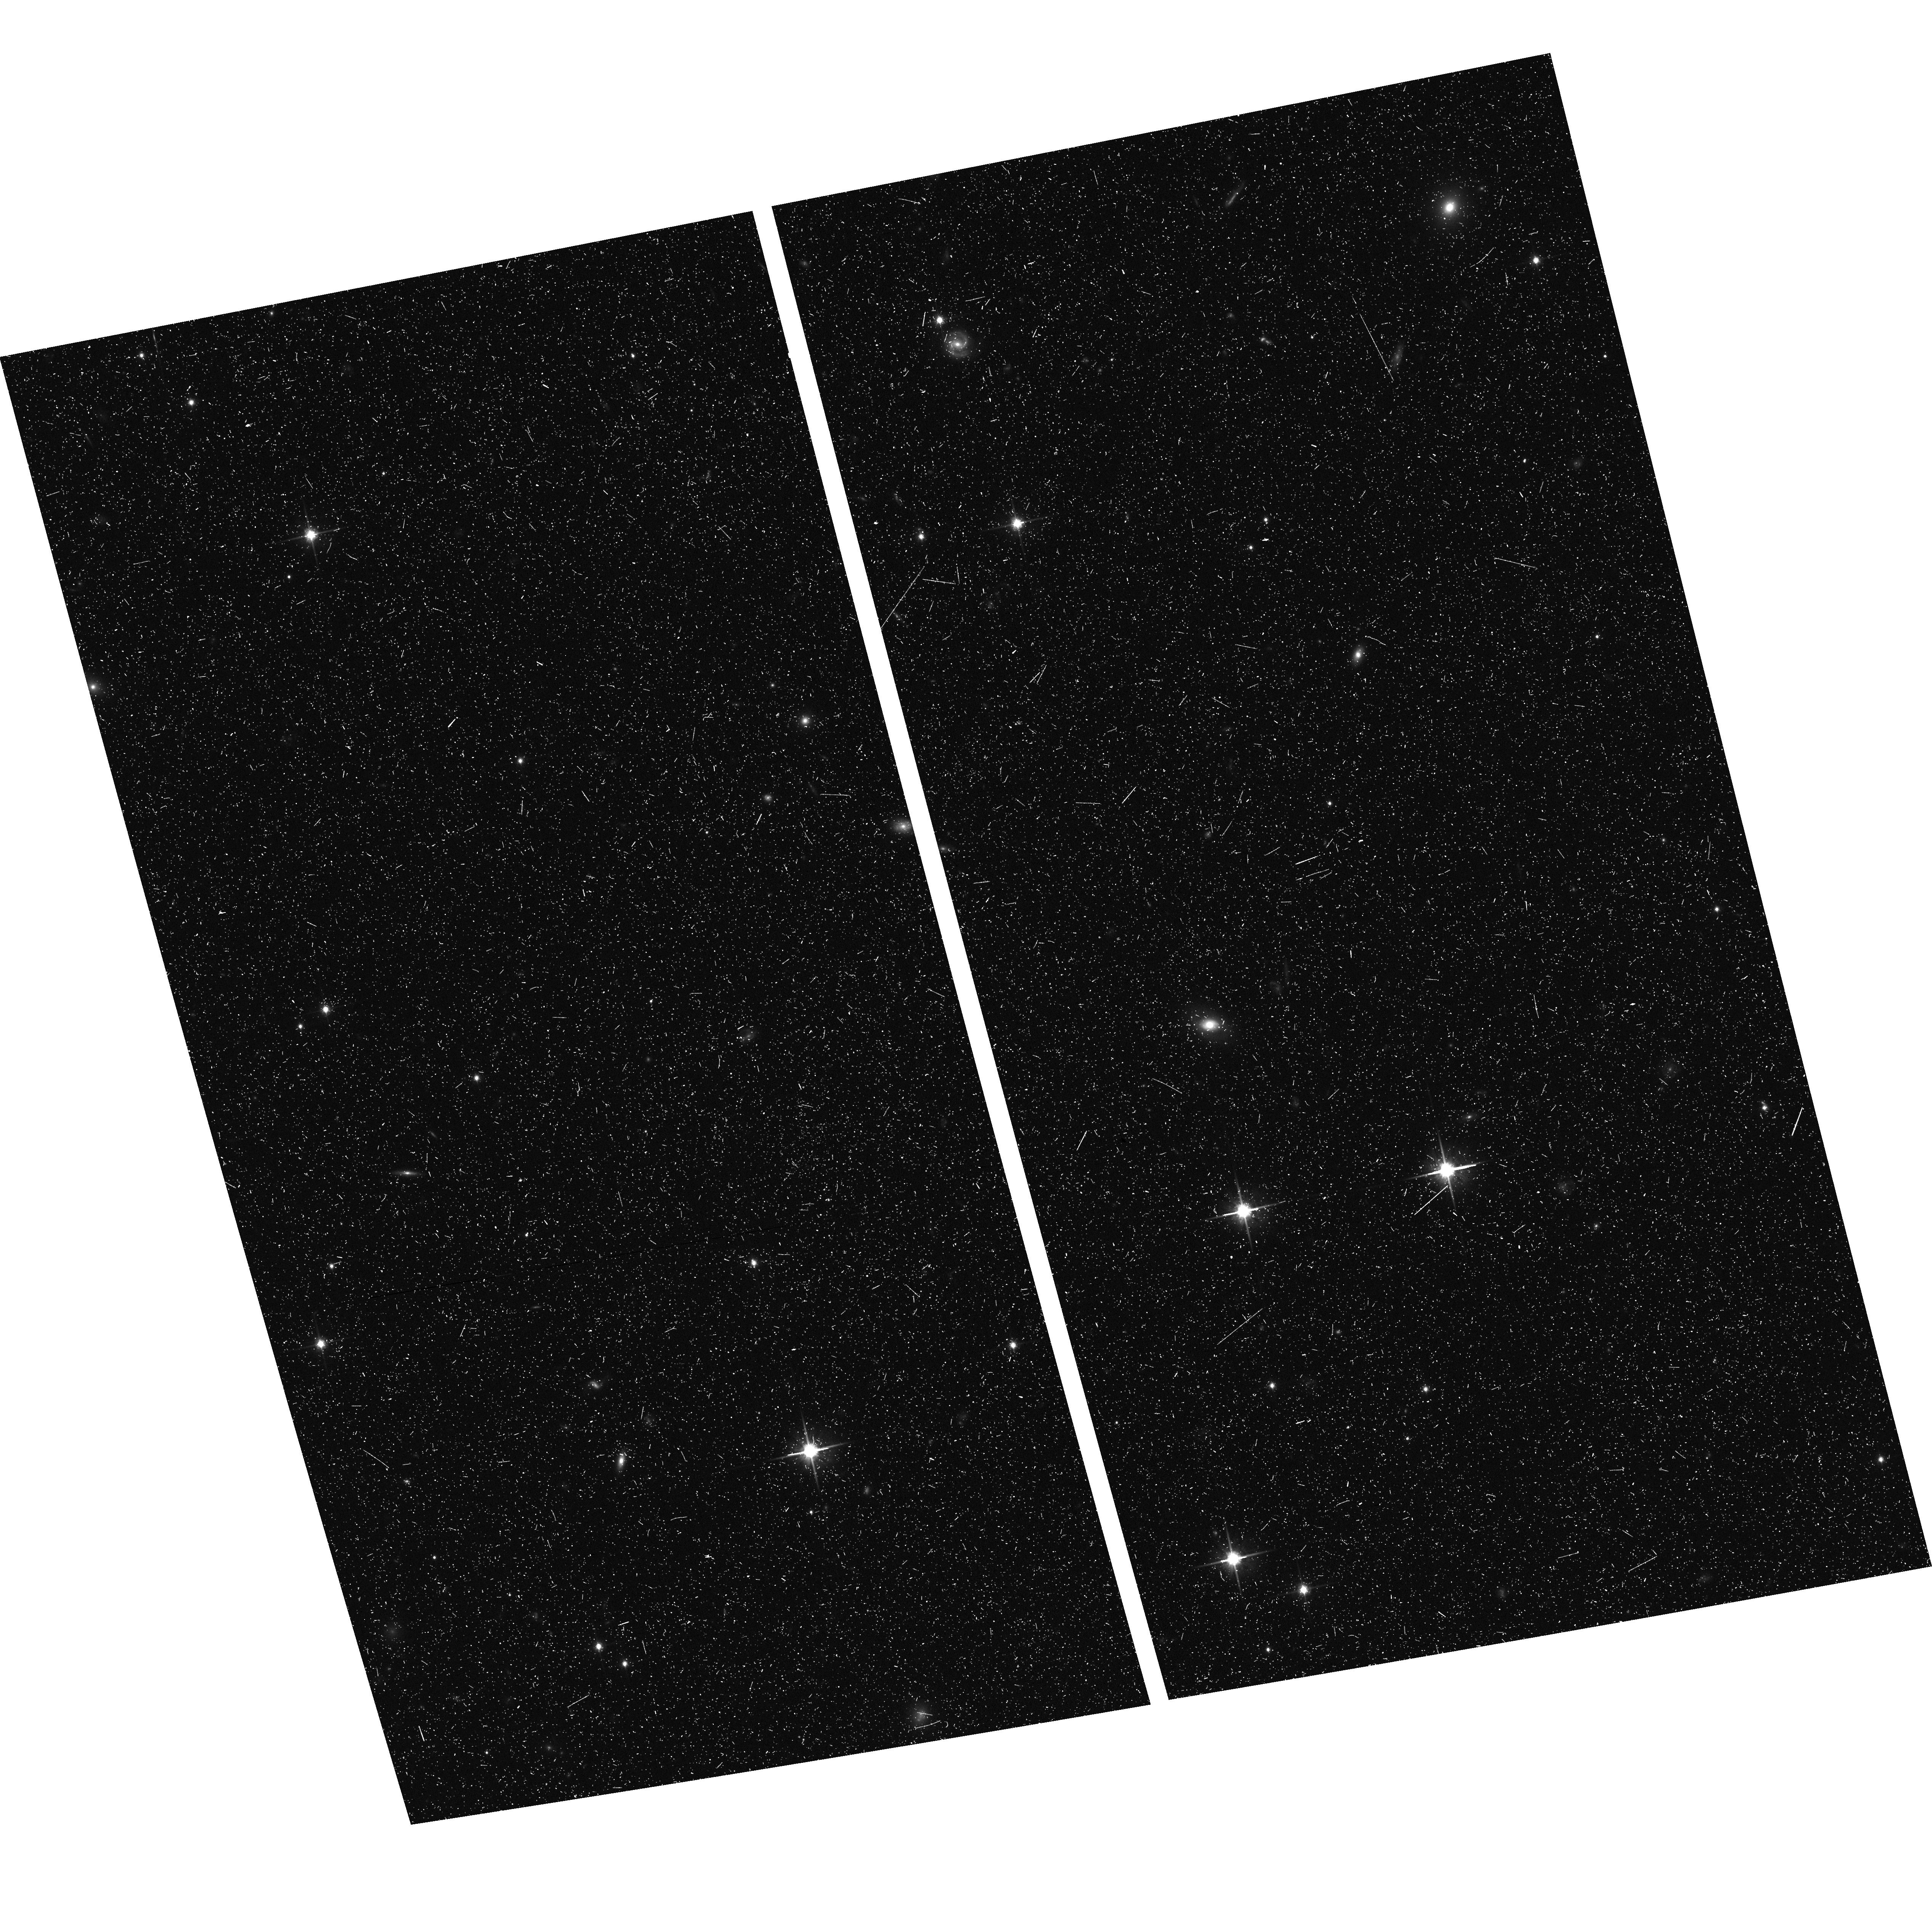
Target: field at RA 18.516°, Dec 38.200°. Instrument: ACS/WFC. Filter: F814W. Exposure: 20 min. Observation ID: hst_16686_53_acs_wfc_f814w_jem653

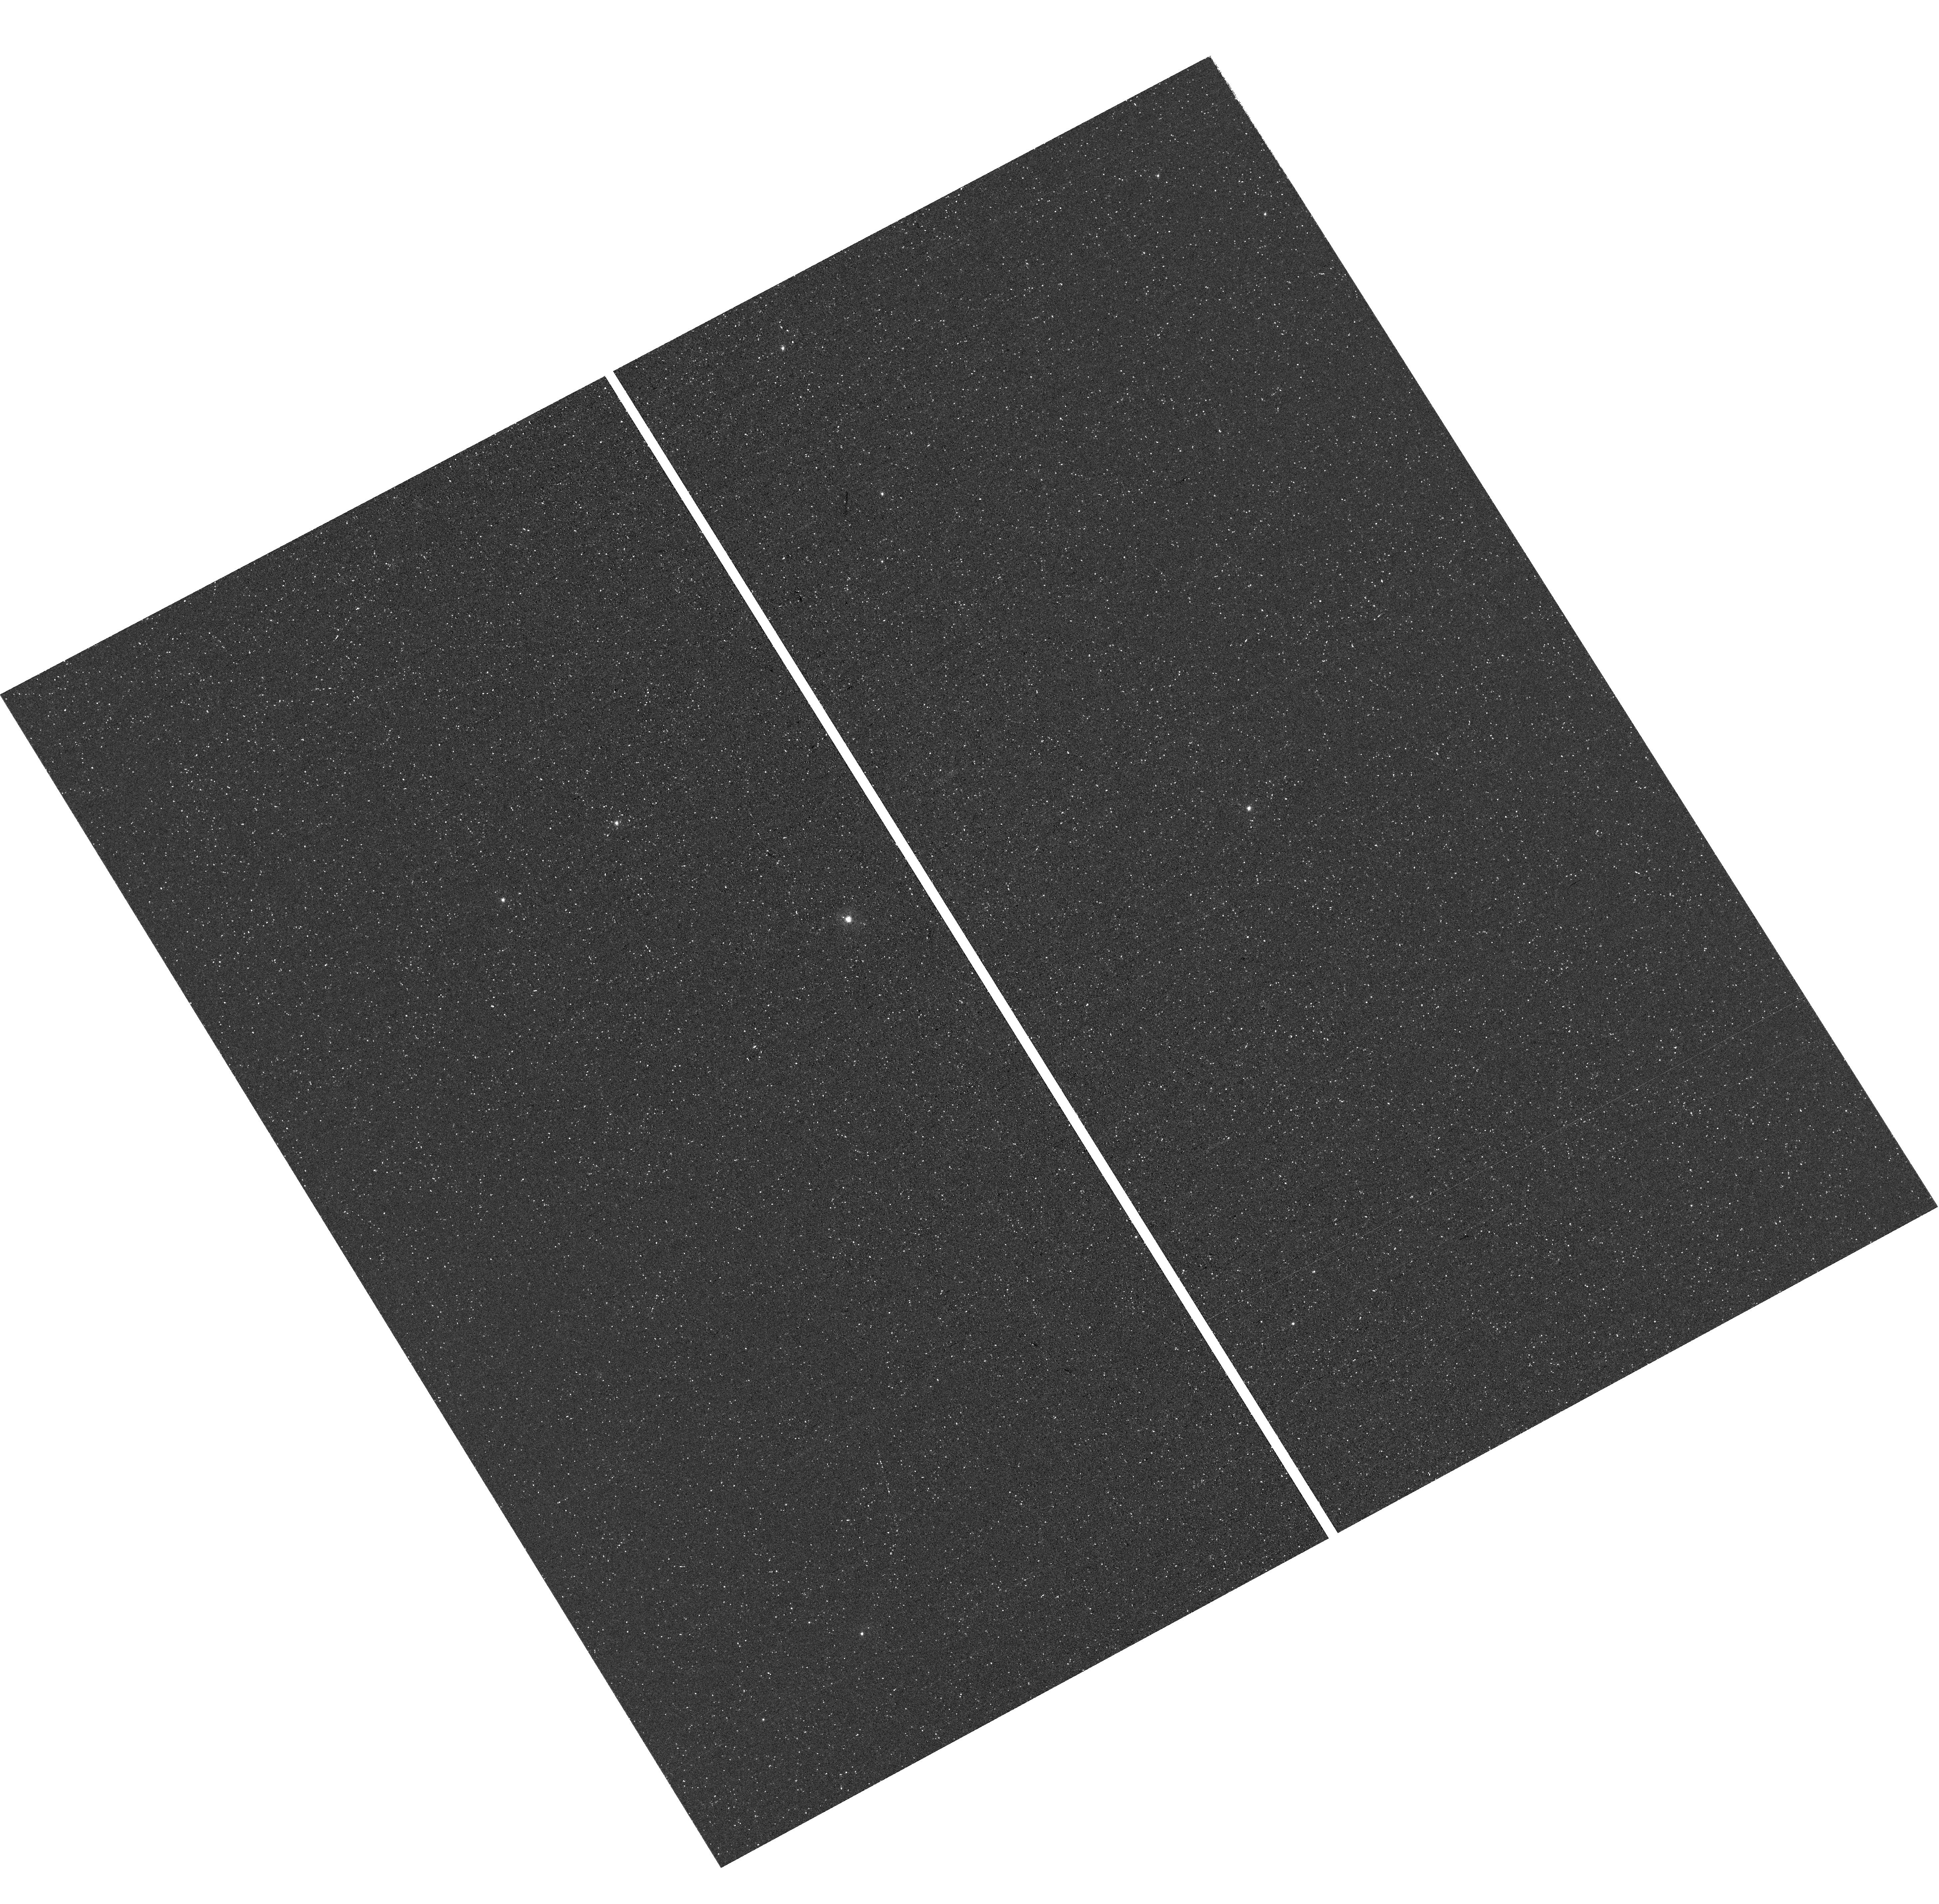
Target: ANDROMEDA-XXVIII. Instrument: WFC3/UVIS. Filter: F395N. Exposure: 1.5 h. Observation ID: hst_16686_13_wfc3_uvis_f395n_iem613

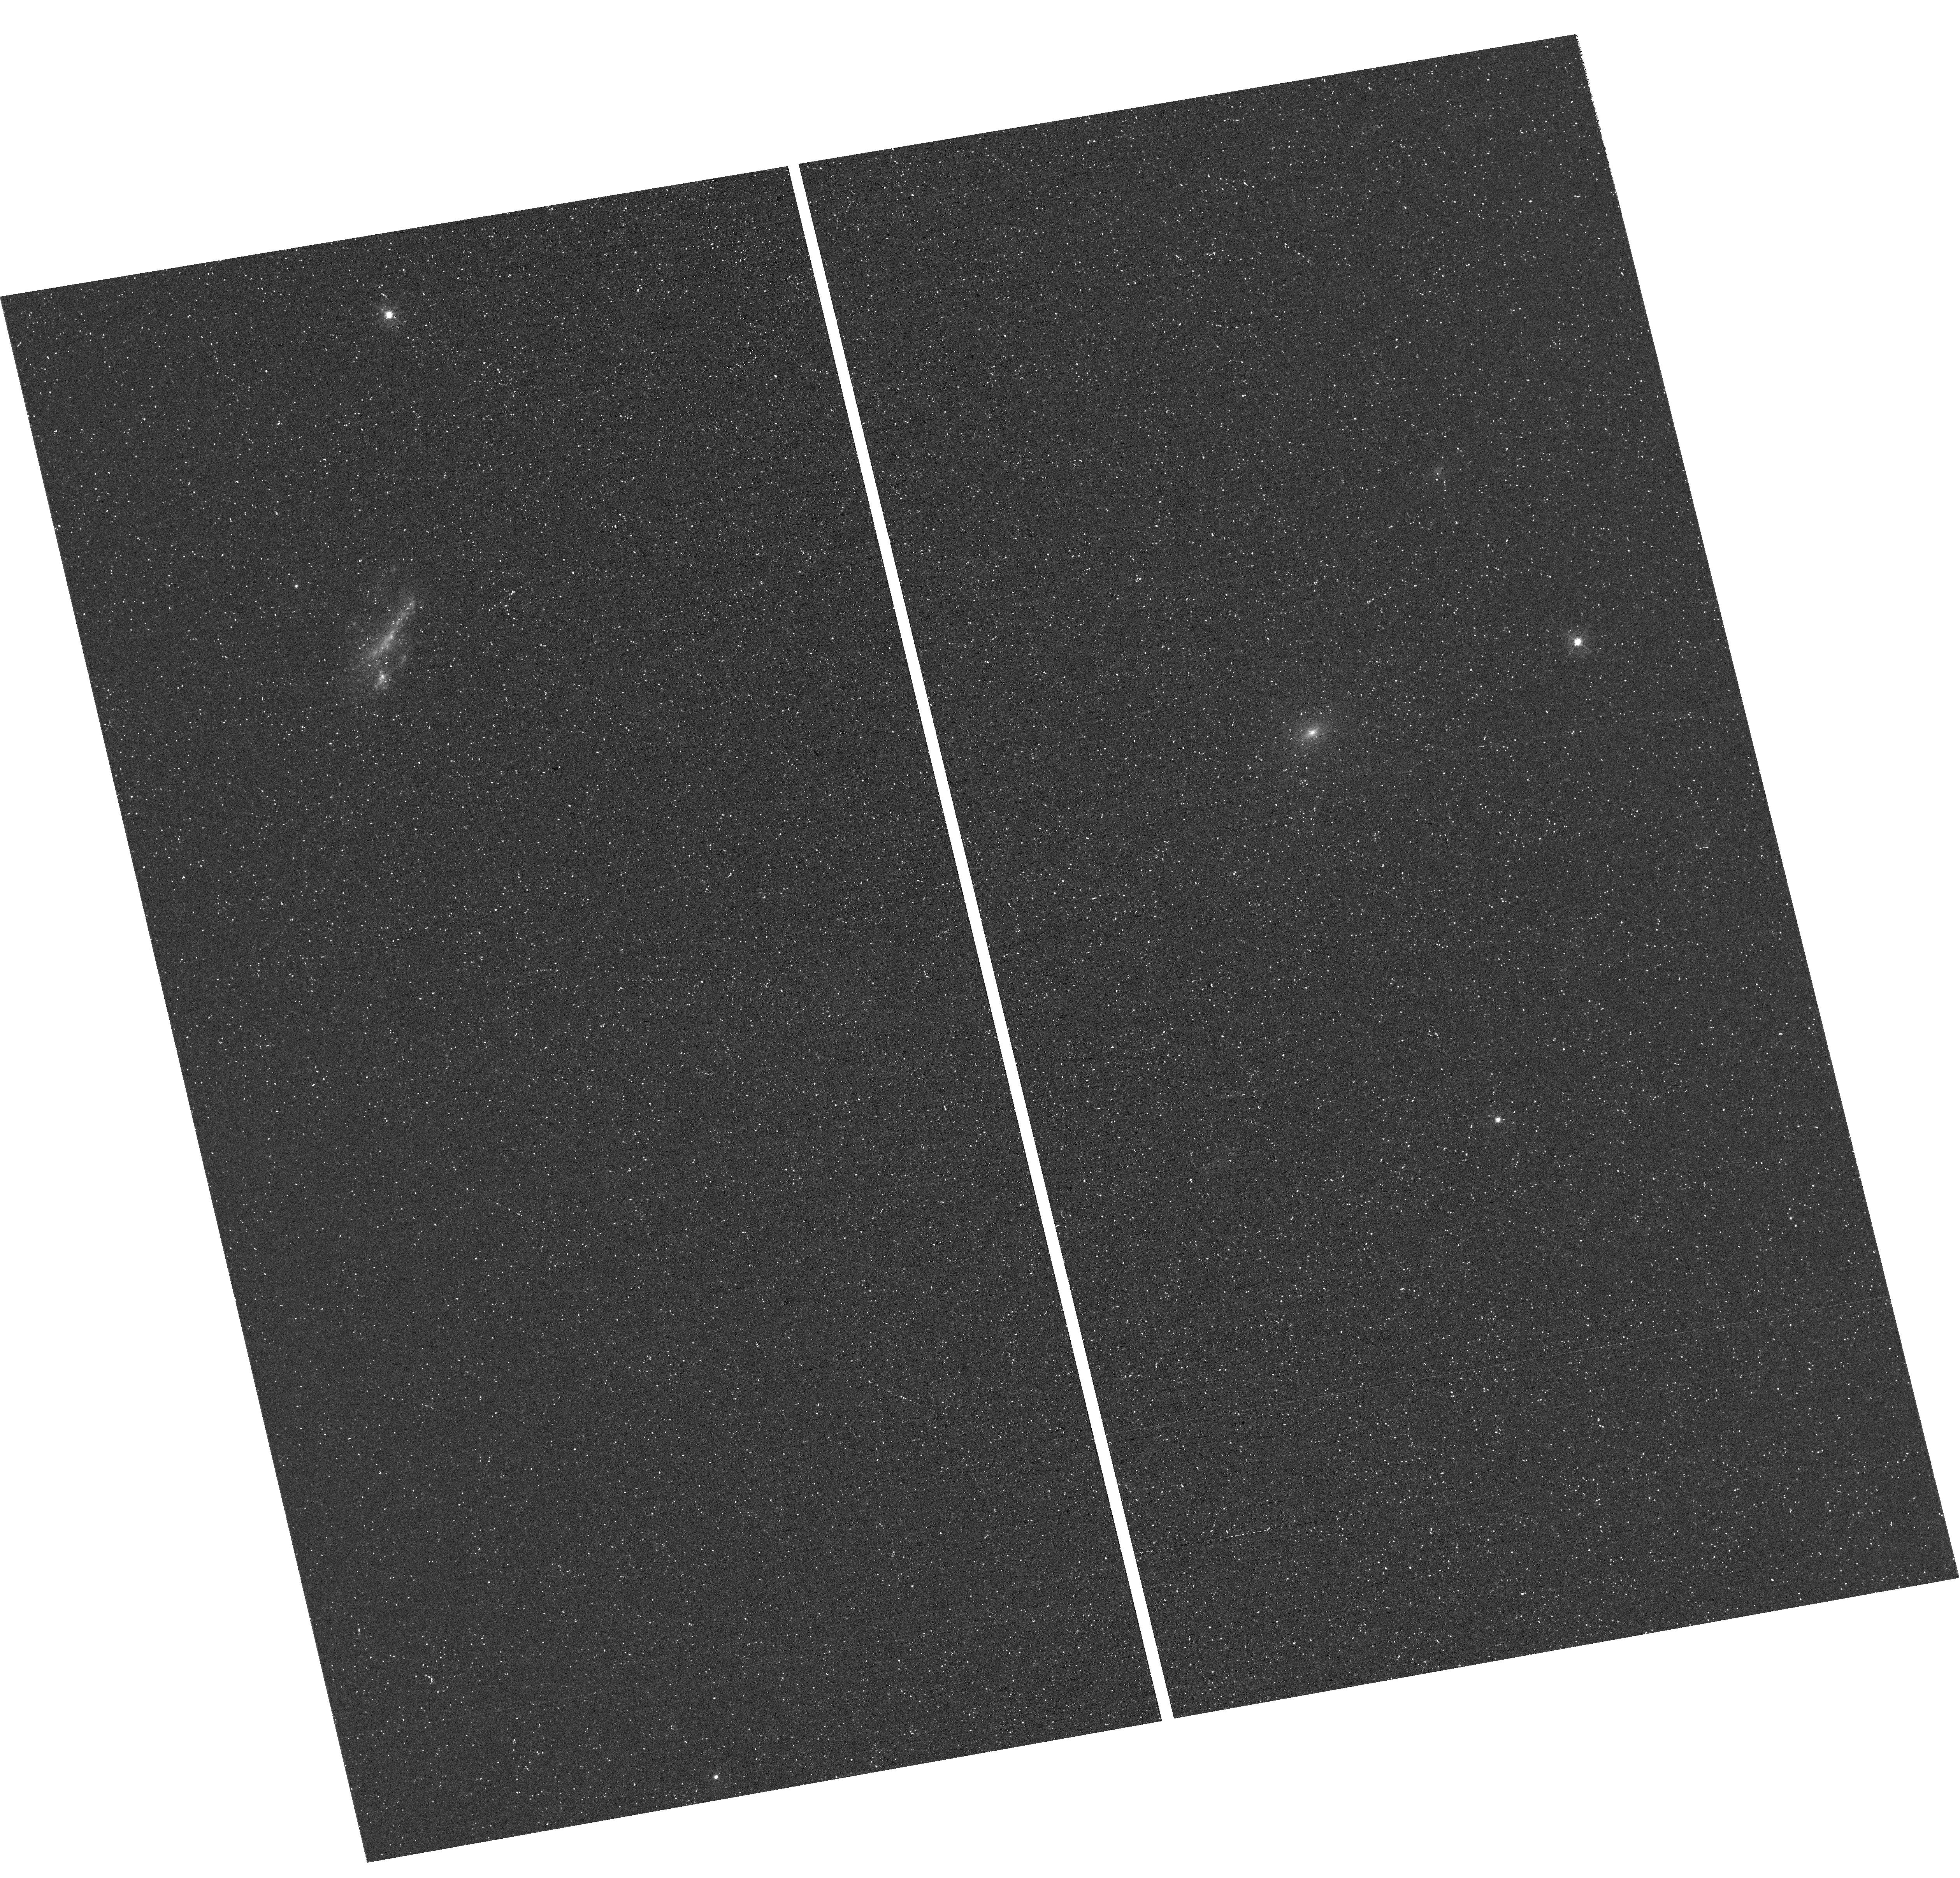
Target: ANDROMEDA-XVI. Instrument: WFC3/UVIS. Filter: F395N. Exposure: 1.5 h. Observation ID: hst_16686_08_wfc3_uvis_f395n_iem608

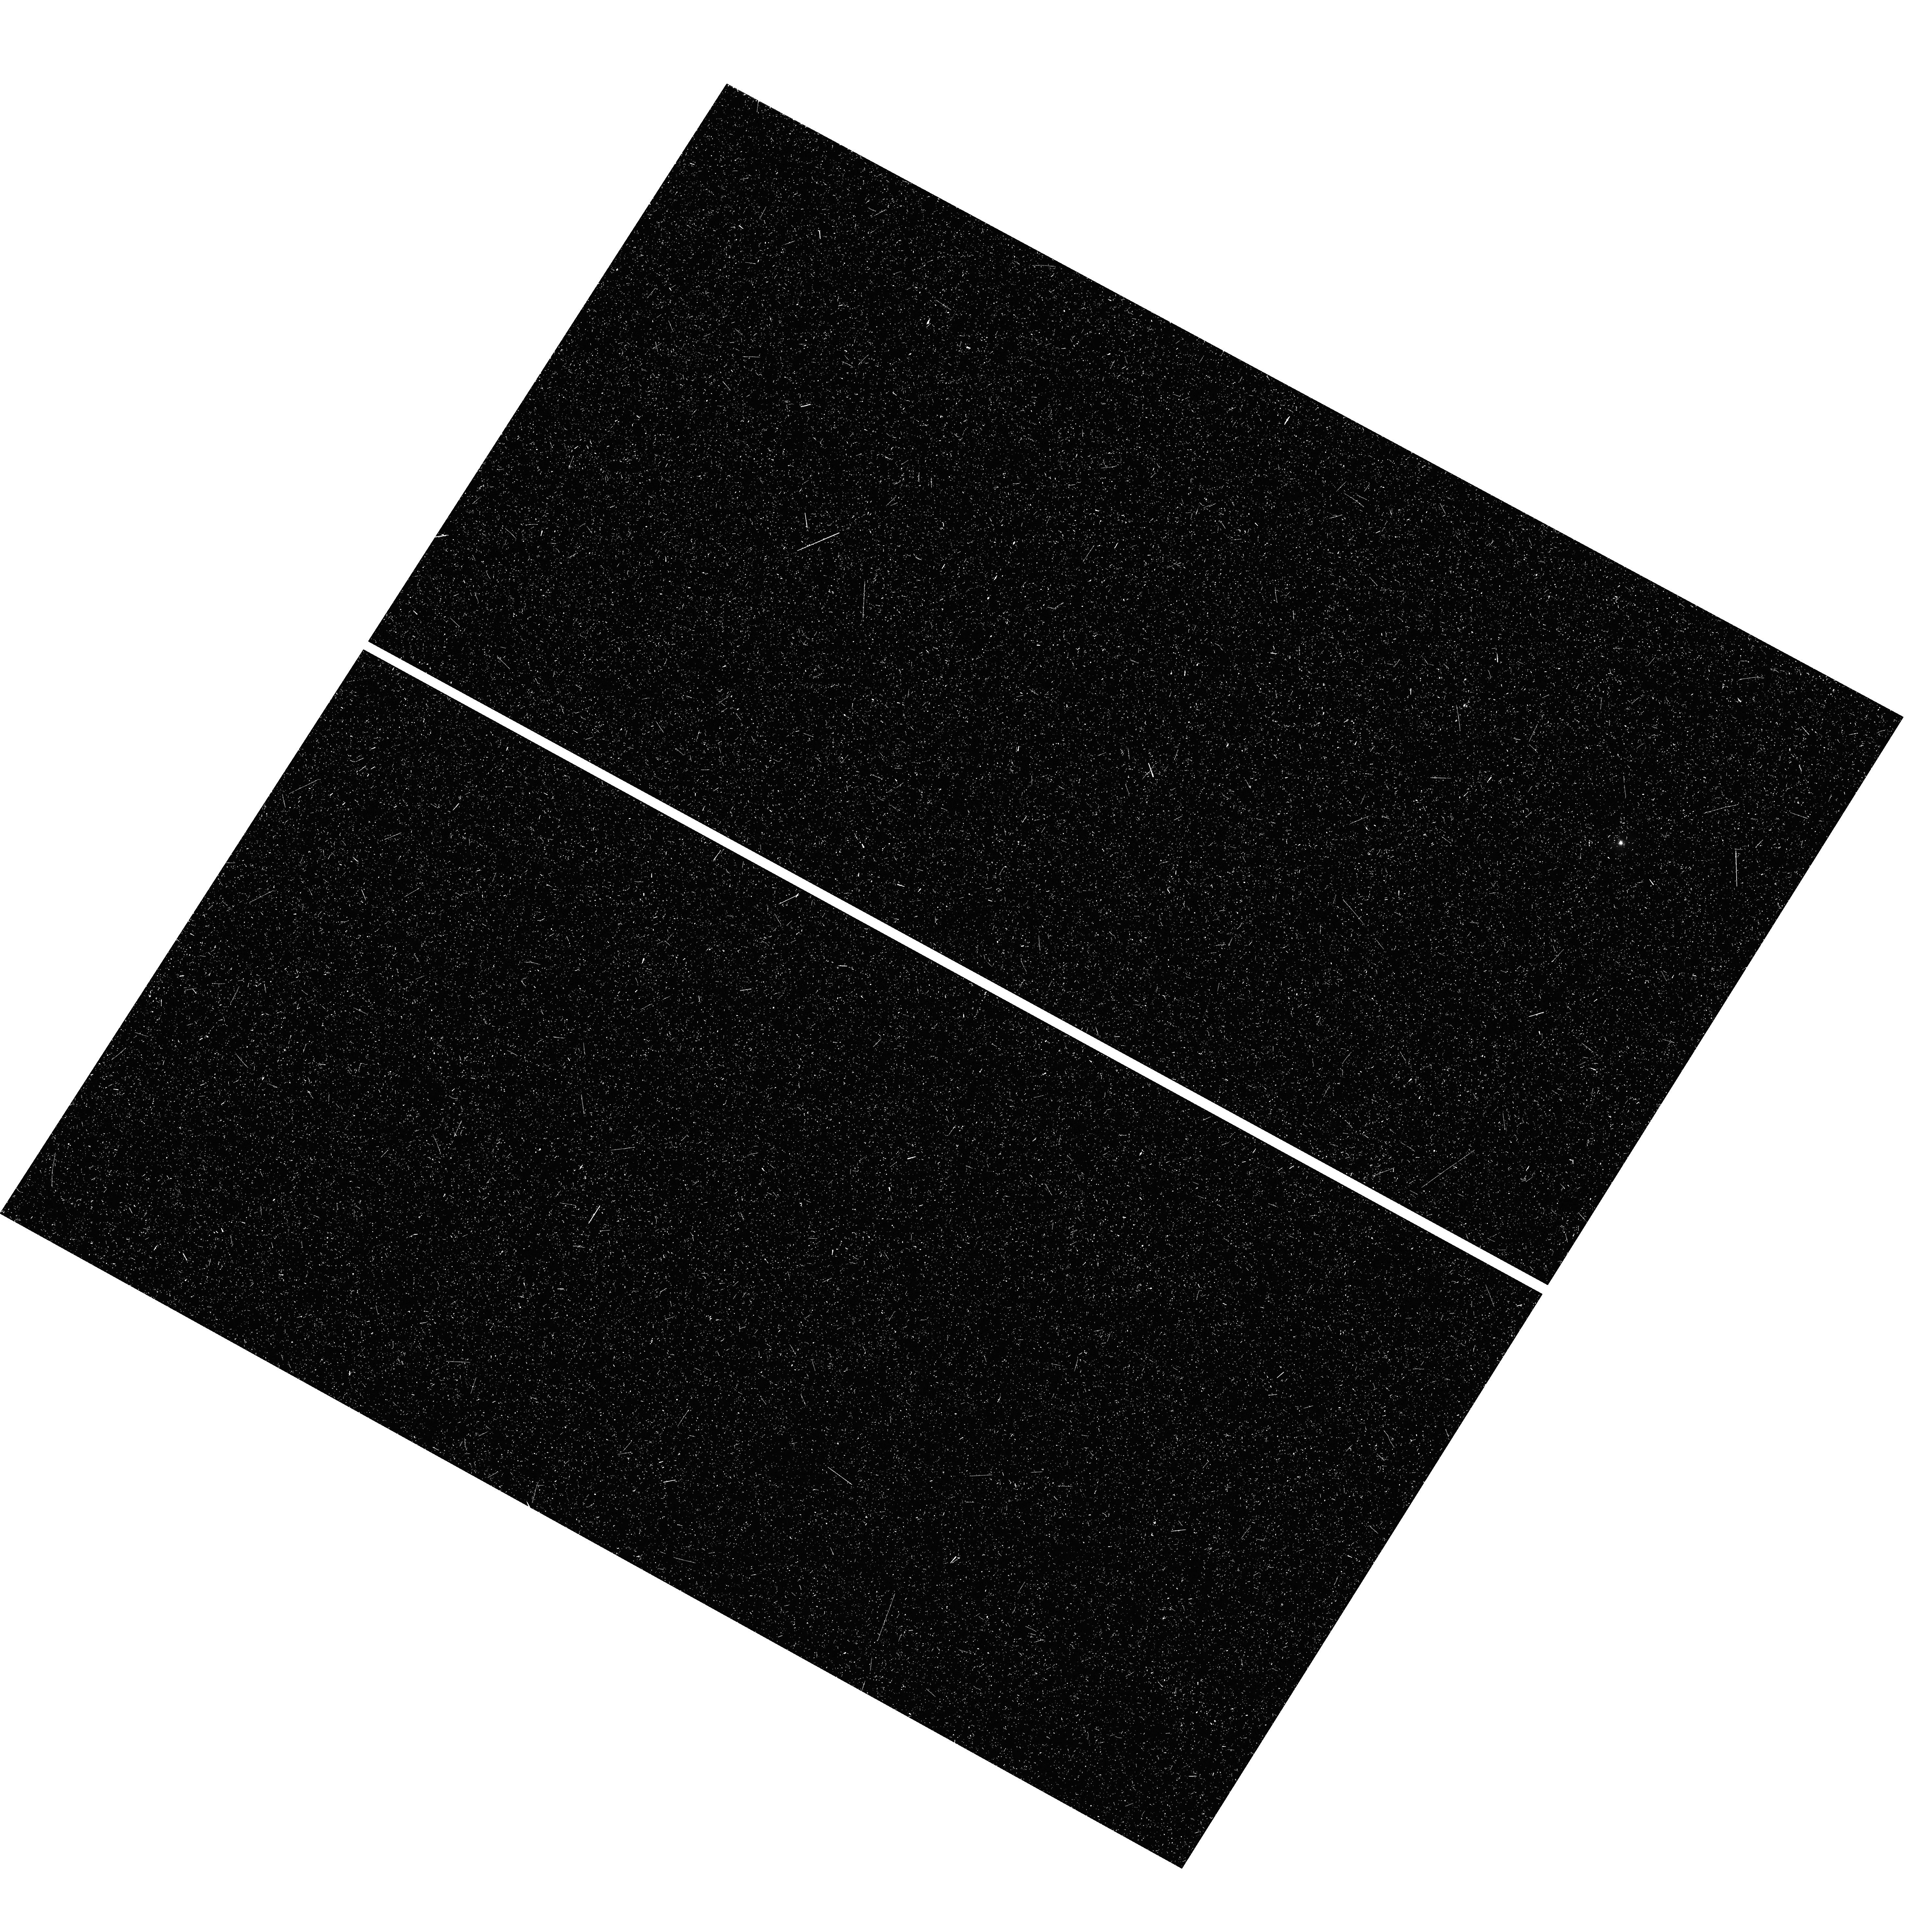
Target: ANDROMEDA-XV. Instrument: WFC3/UVIS. Filter: F395N. Exposure: 47 min. Observation ID: hst_16686_53_wfc3_uvis_f395n_iem653

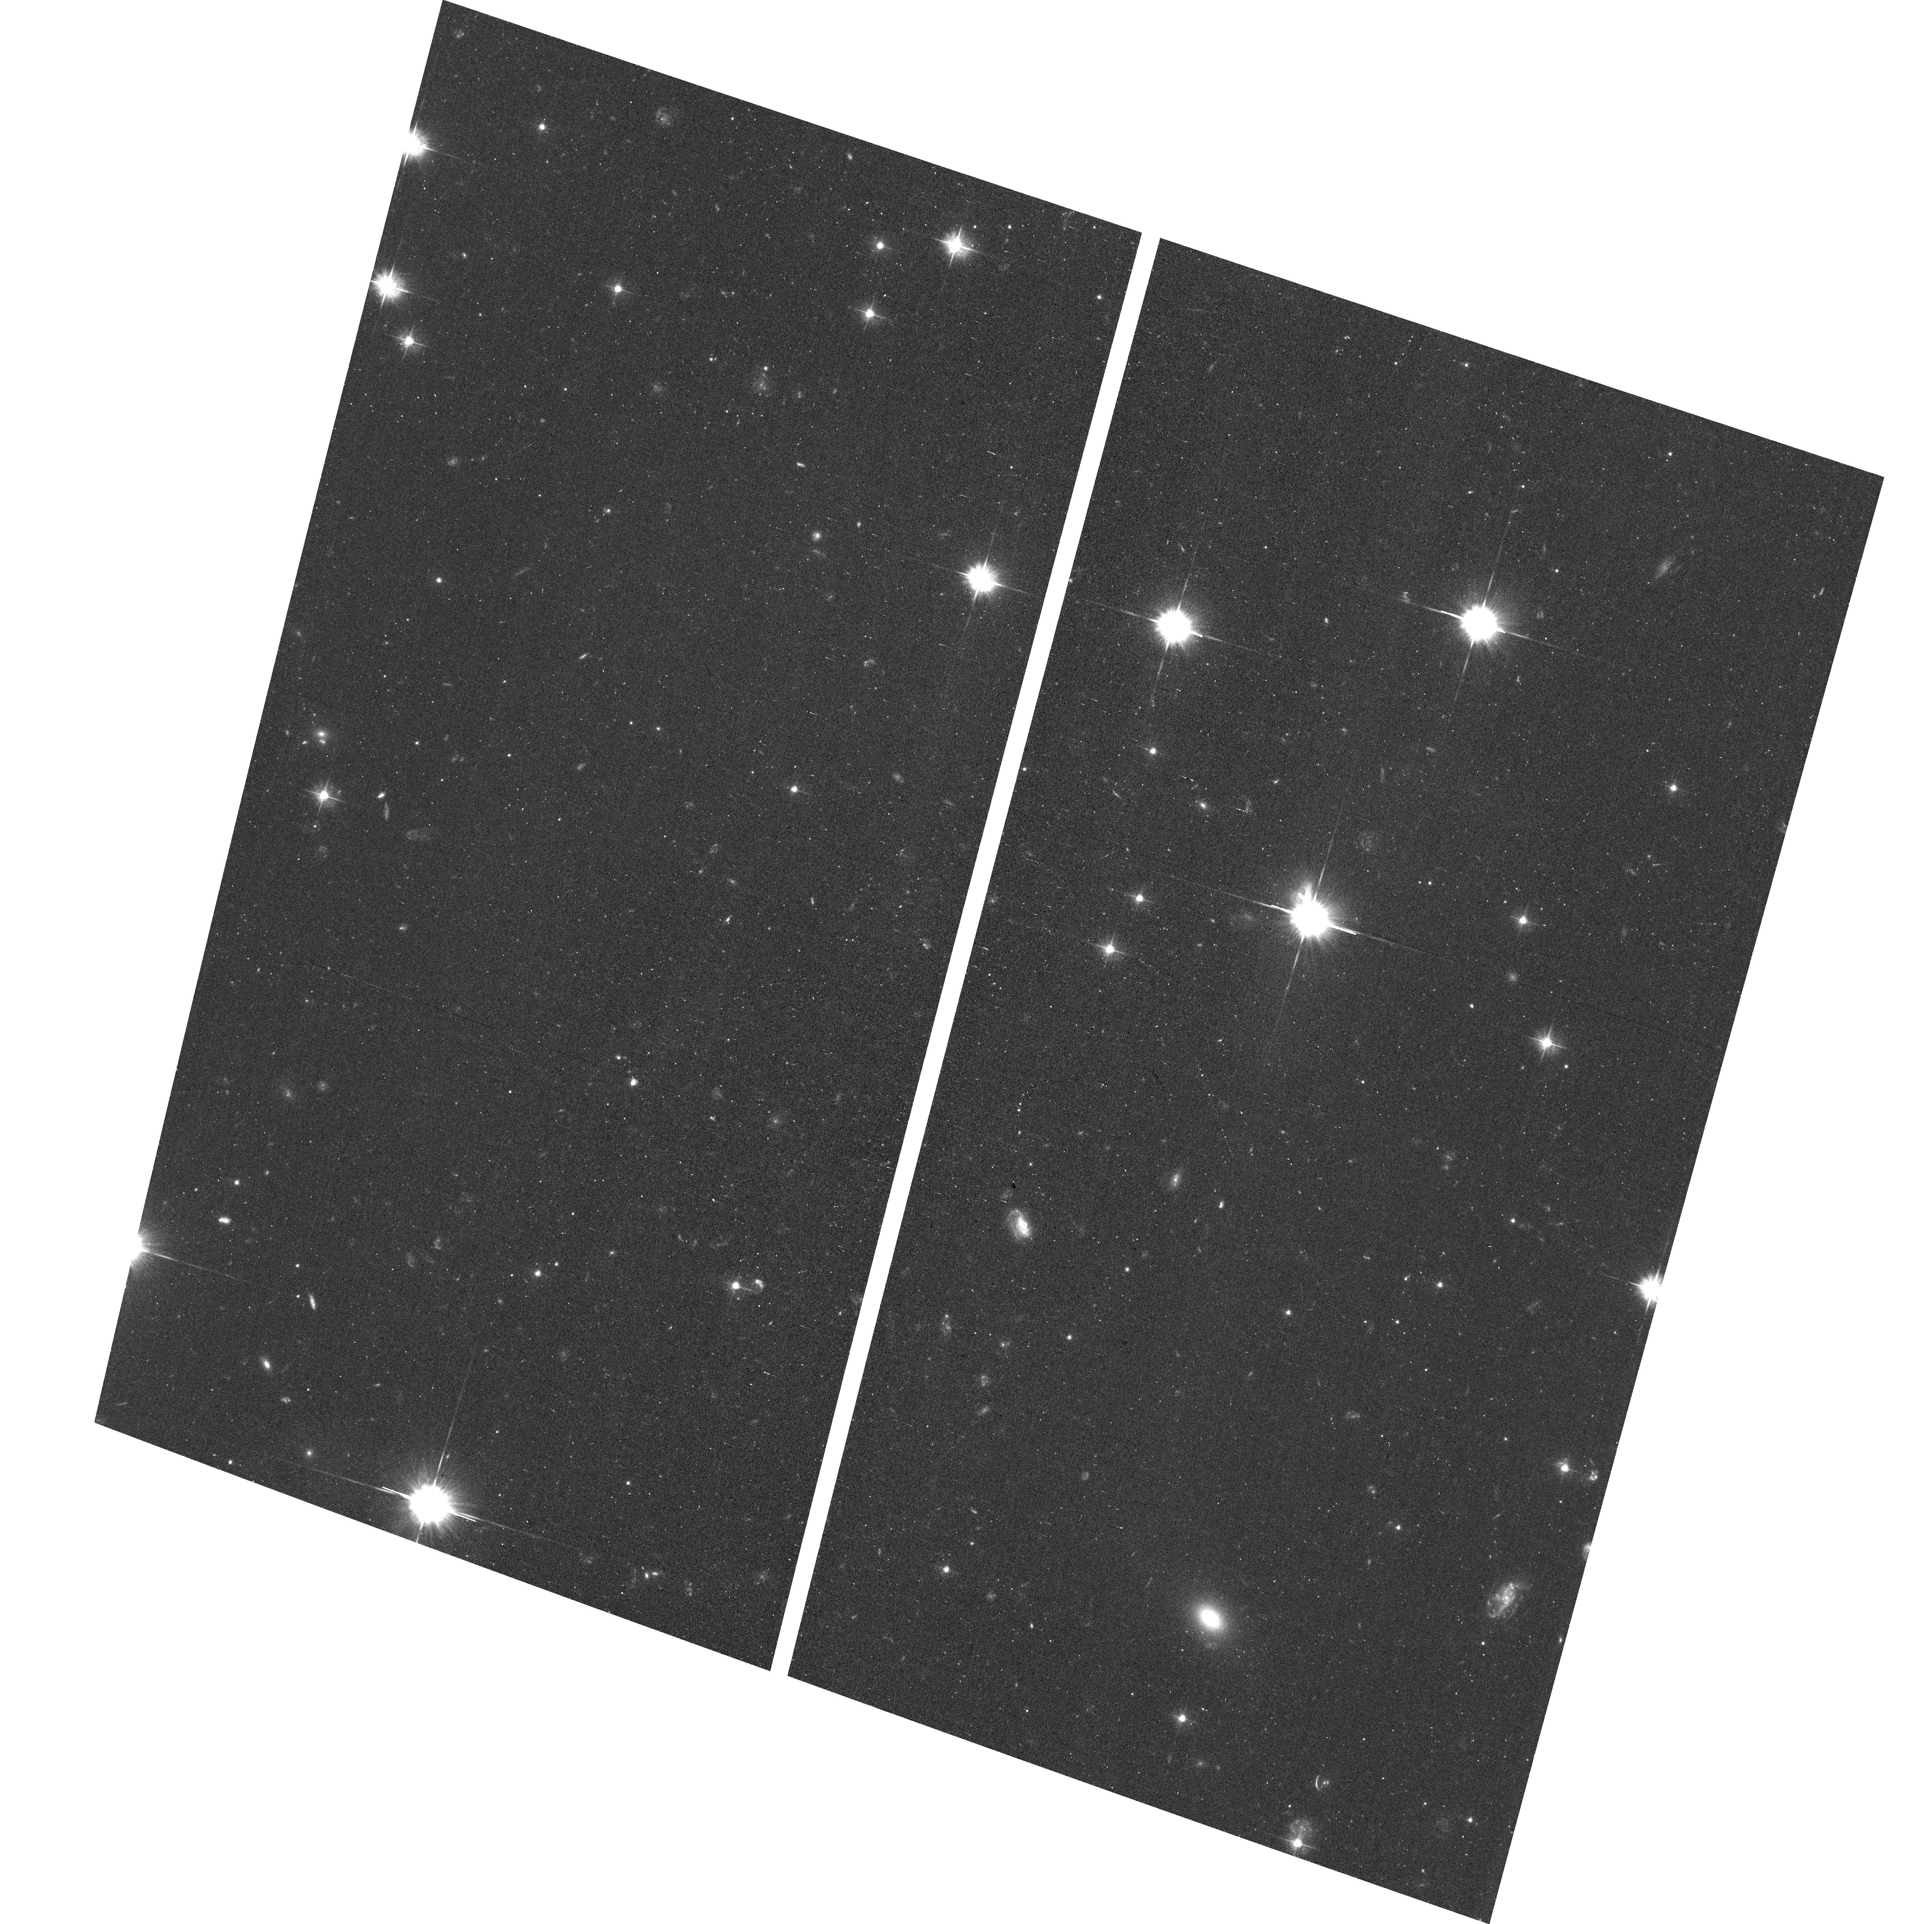
Target: field at RA 338.075°, Dec 31.265°. Instrument: ACS/WFC. Filter: F475W. Exposure: 40 min. Observation ID: hst_16686_13_acs_wfc_f475w_jem613

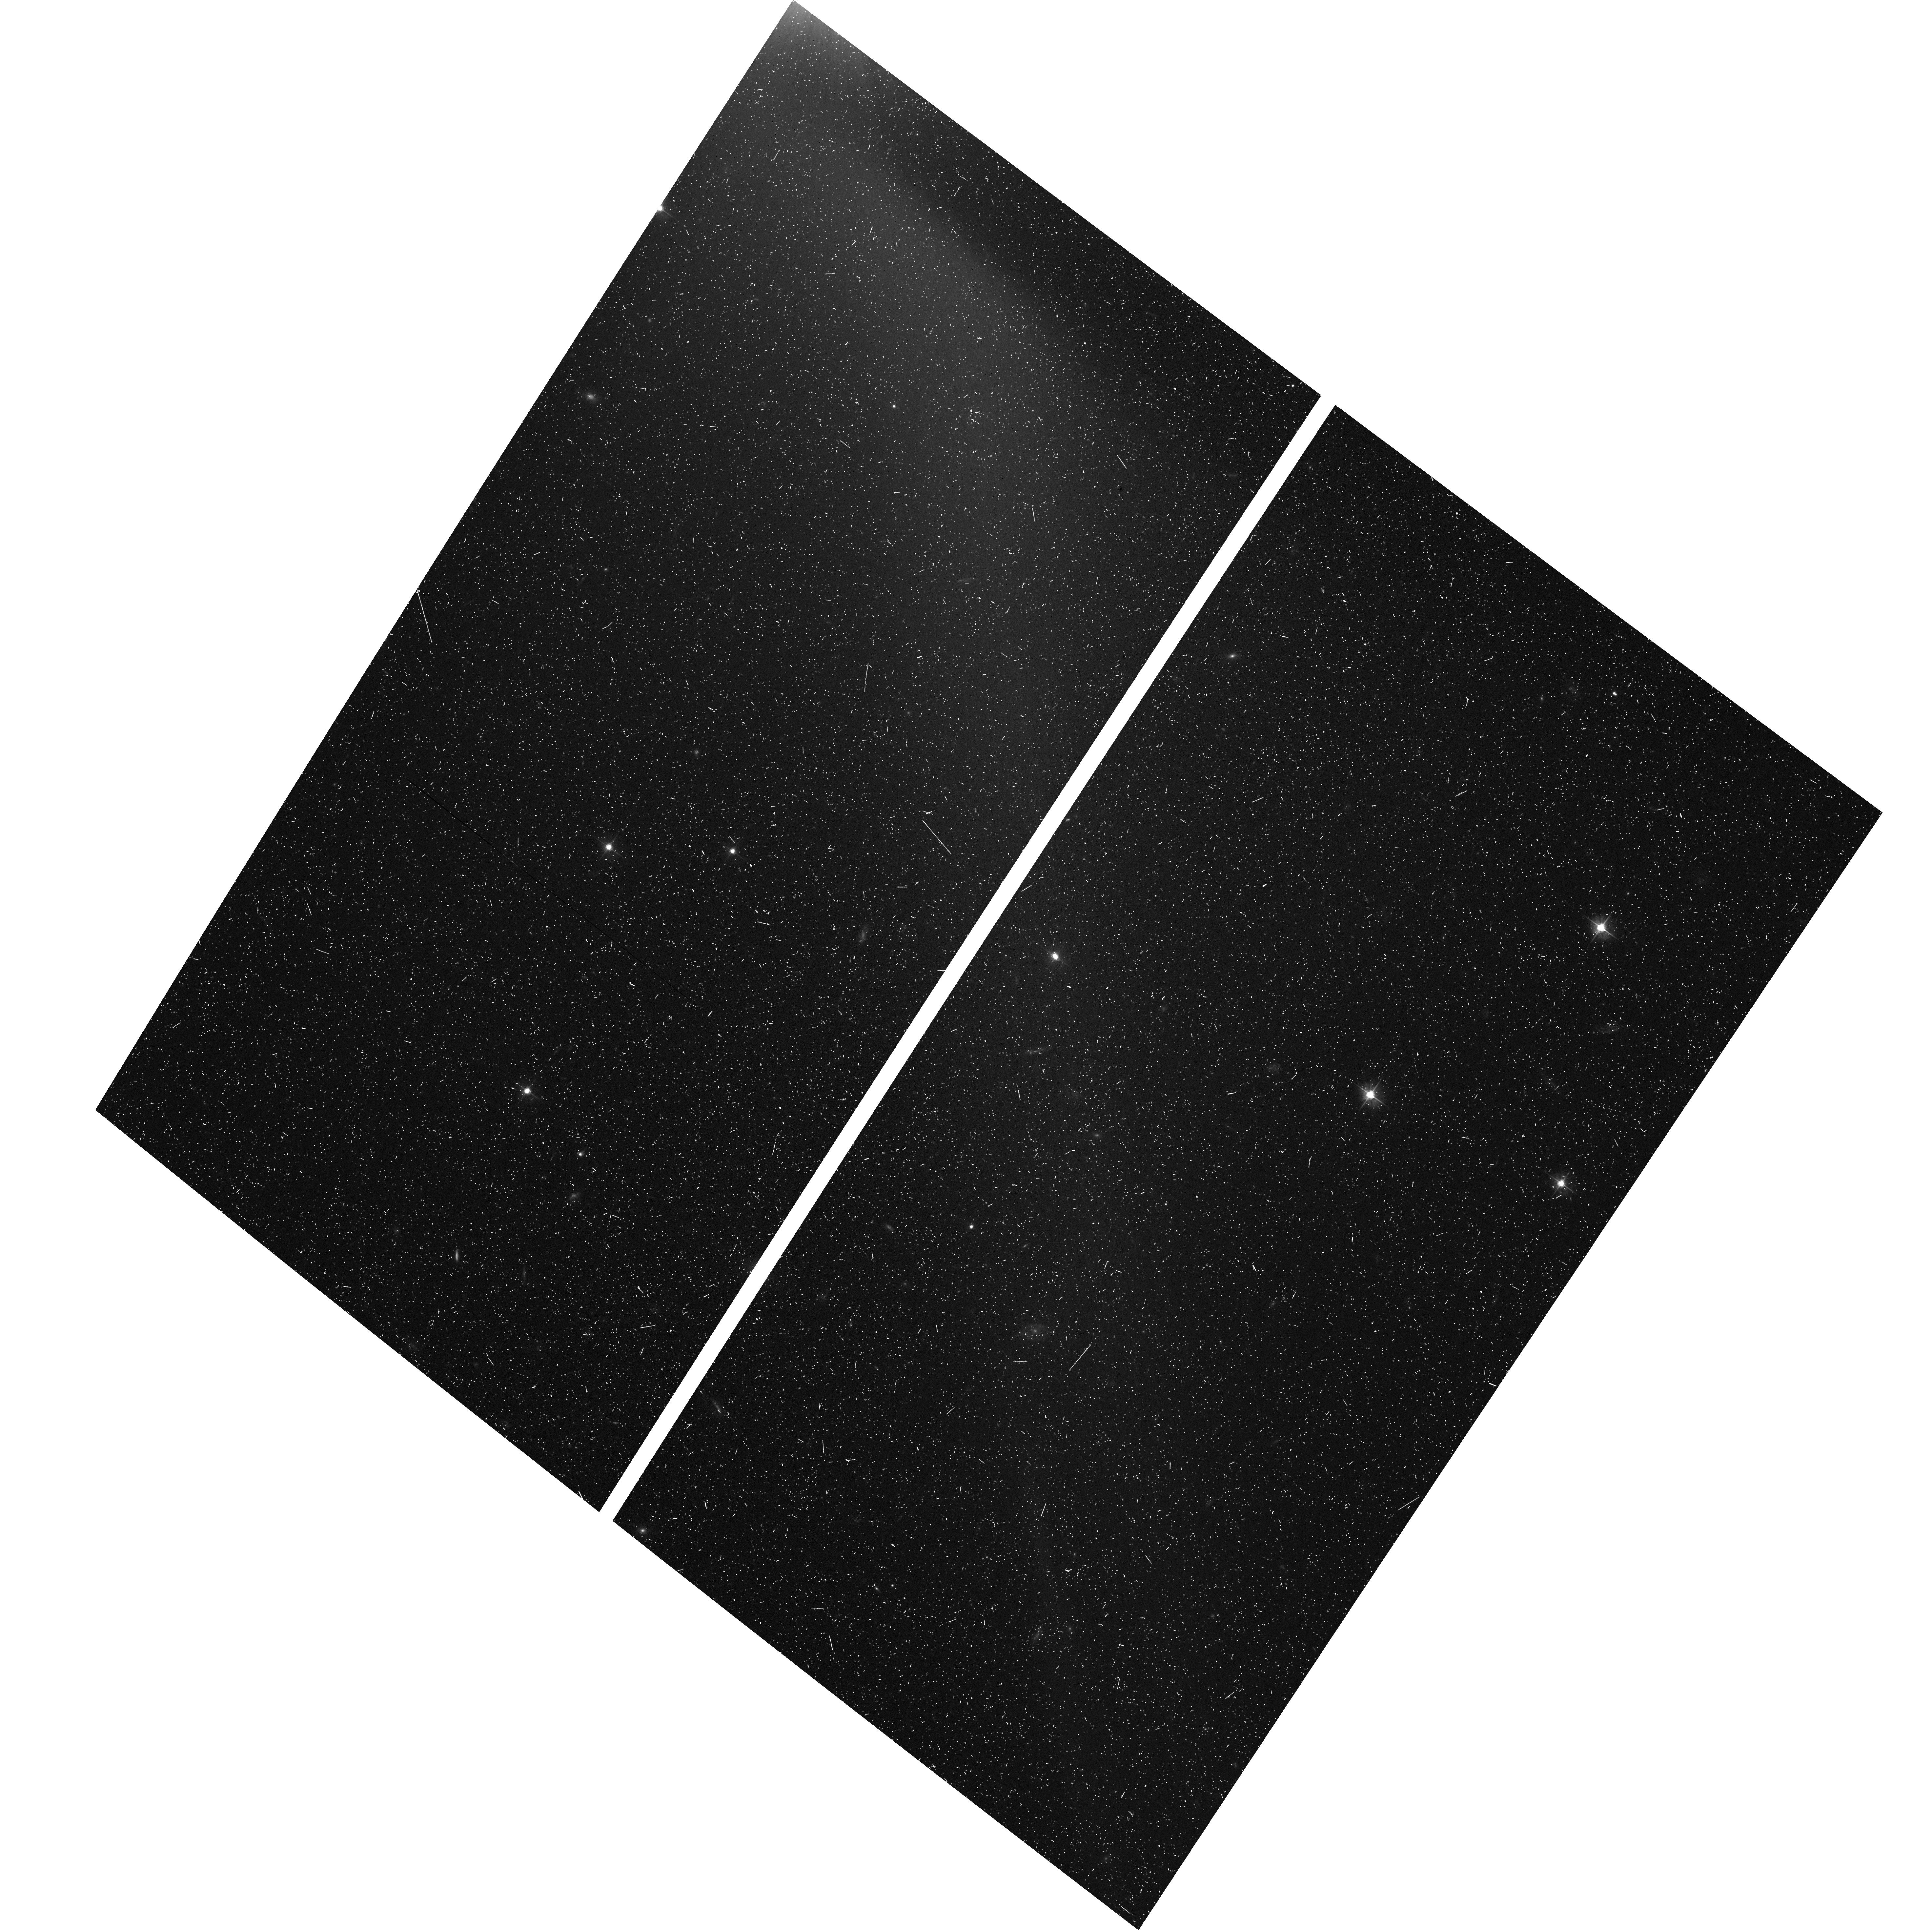
Target: field at RA 14.774°, Dec 32.414°. Instrument: ACS/WFC. Filter: F475W. Exposure: 20 min. Observation ID: hst_16686_11_acs_wfc_f475w_jem611

The Metallicity Distribution Functions of Faint M31 Satellites (PI: Weisz, Daniel R.)

Faint M31 satellites are among the few systems that allow us to study low-mass galaxy formation physics in detail outside of the Milky Way (MW) halo. Though HST is systematically measuring the star formation histories (SFHs) and proper motions of all M31 satellites, very few faint M31 satellites have measured resolved star metallicities, due to a paucity of bright, spectroscopically accessible stars. We propose deep WFC3/UVIS F395N (Ca H & K) imaging to measure metallicities (to a precision of ~0.1-0.2 dex) for ~100 individual red giants, a number comparable to typically MW satellites, in 3 faint M31 satellites. This order-of-magnitude improvement enables the first detailed study of metallicity distribution functions (MDFs) in faint M31 satellites. As shown in MW satellites, MDFs uniquely encode the signature of baryonic processes that shape a galaxy's evolution (e.g., inflows, outflows, stripping). We will (1) characterize the MDFs for each system and compare them to each other and to MW satellites; (2) combine our MDFs with HST-based SFHs and orbital histories to constrain the baryonic processes and environmental mechanisms that shaped their evolution; and (3) publish stellar metallicity catalogs for community spectroscopic followup now (brightest stars) or with ELTs. This program will provide new insight into the formation of faint satellites galaxies outside the MW halo. Measuring high-fidelity MDFs is only possible due to the excellent blue-sensitivity and angular resolution of HST -- no other ground- or space-based facility can acquire this data. This program will demonstrate how HST can provide MDFs for faint galaxies throughout the M31 ecosystem.